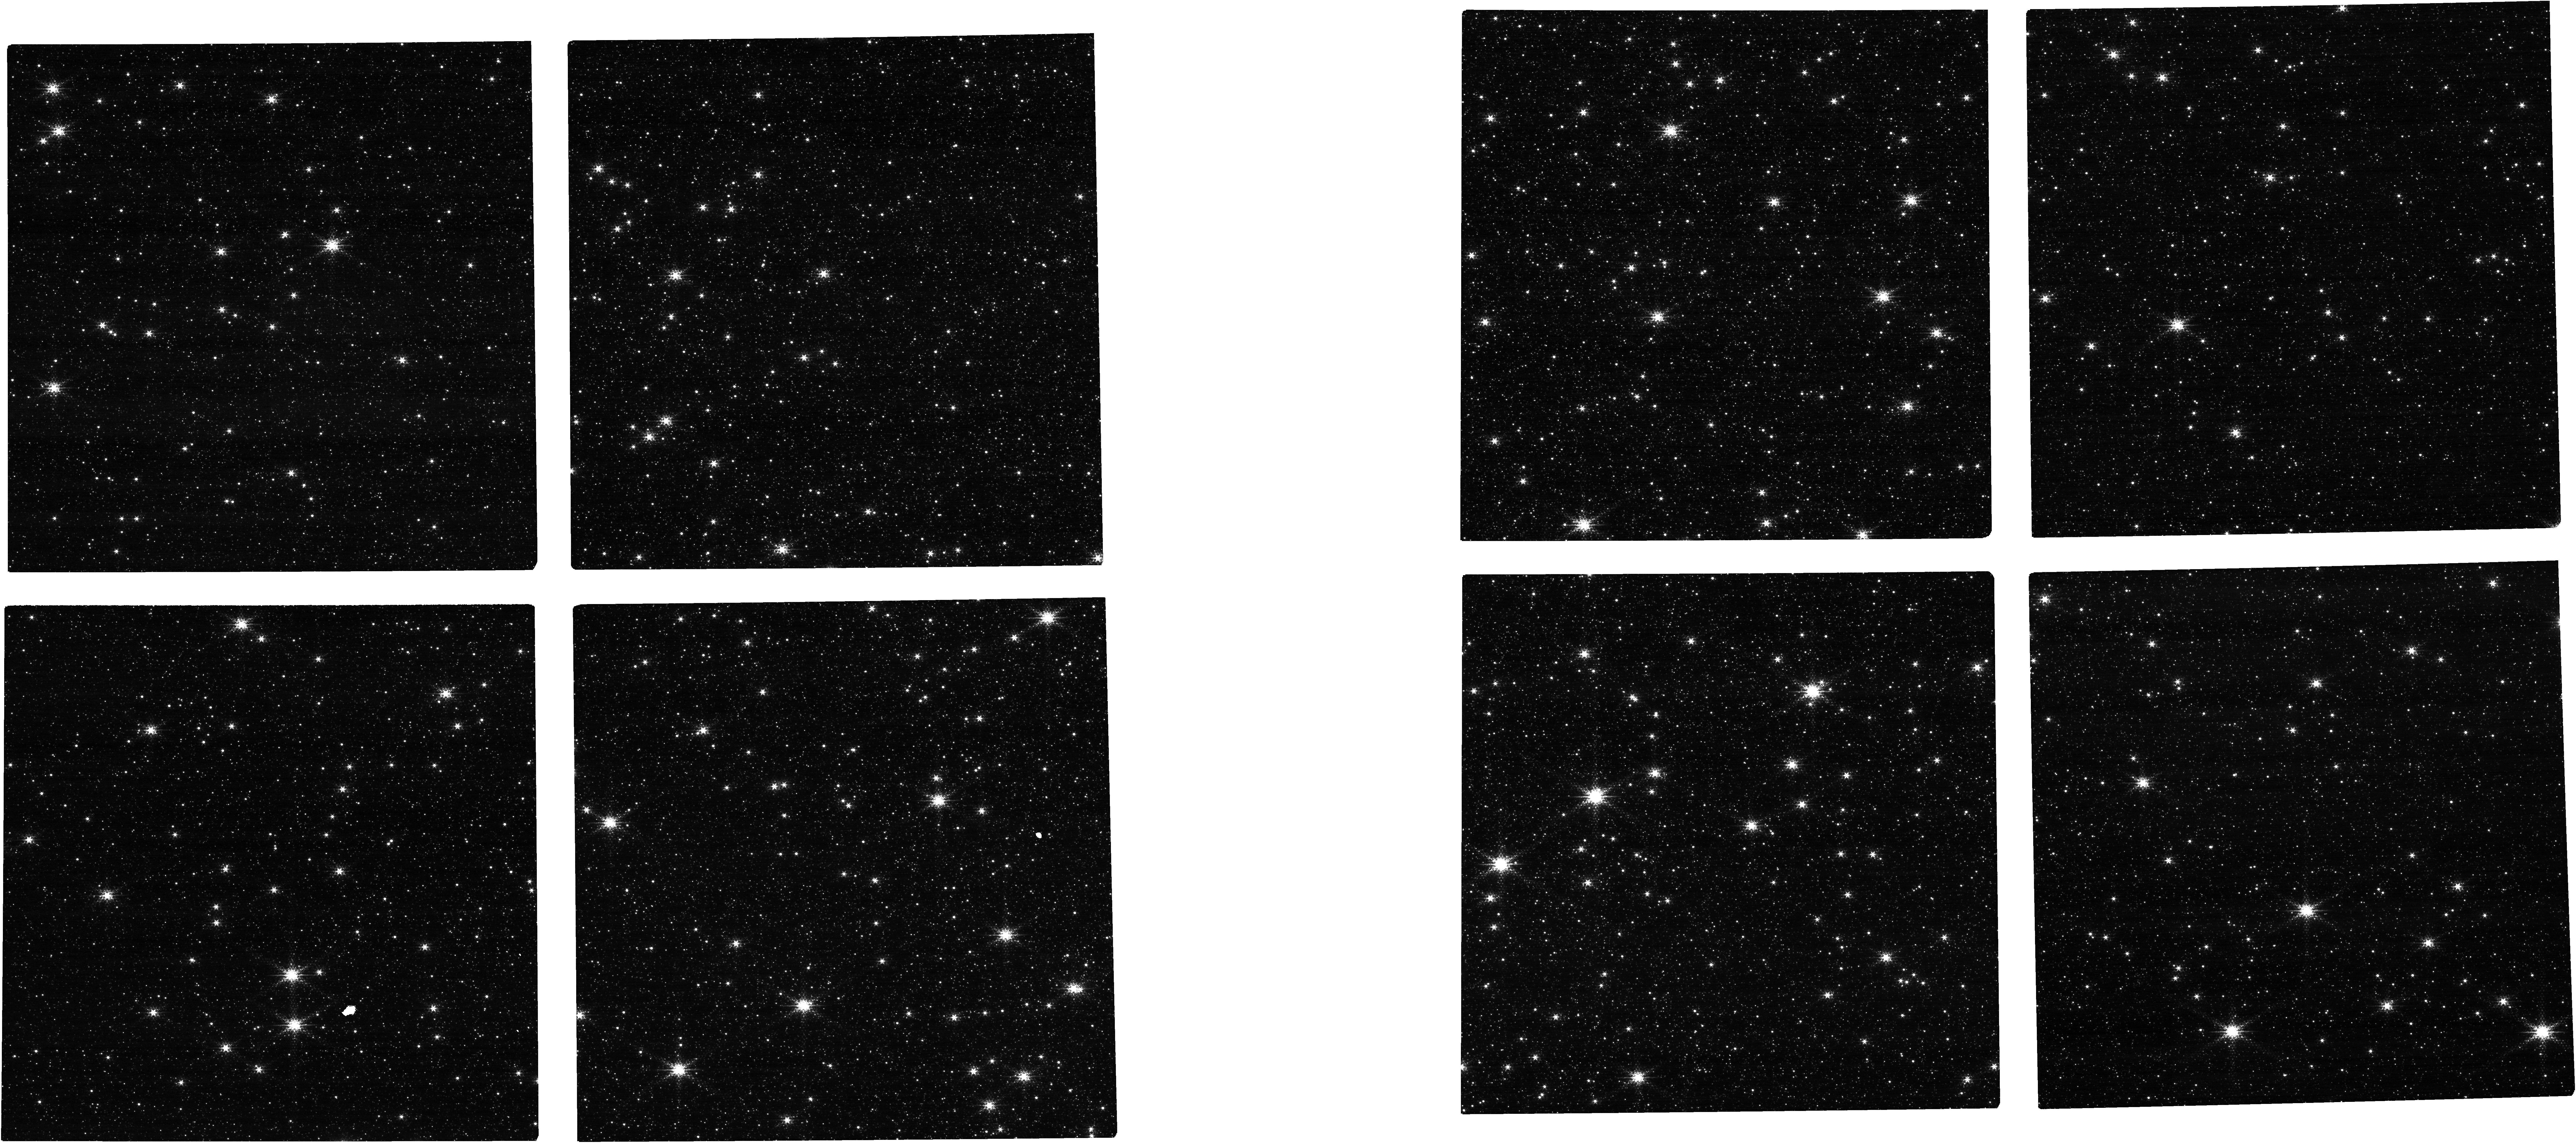
Target: NGC-5139
Instrument: NIRCAM
Filter: F212N
Exposure: 4 min
Observation ID: jw06632-o005_t001_nircam_clear-f212n

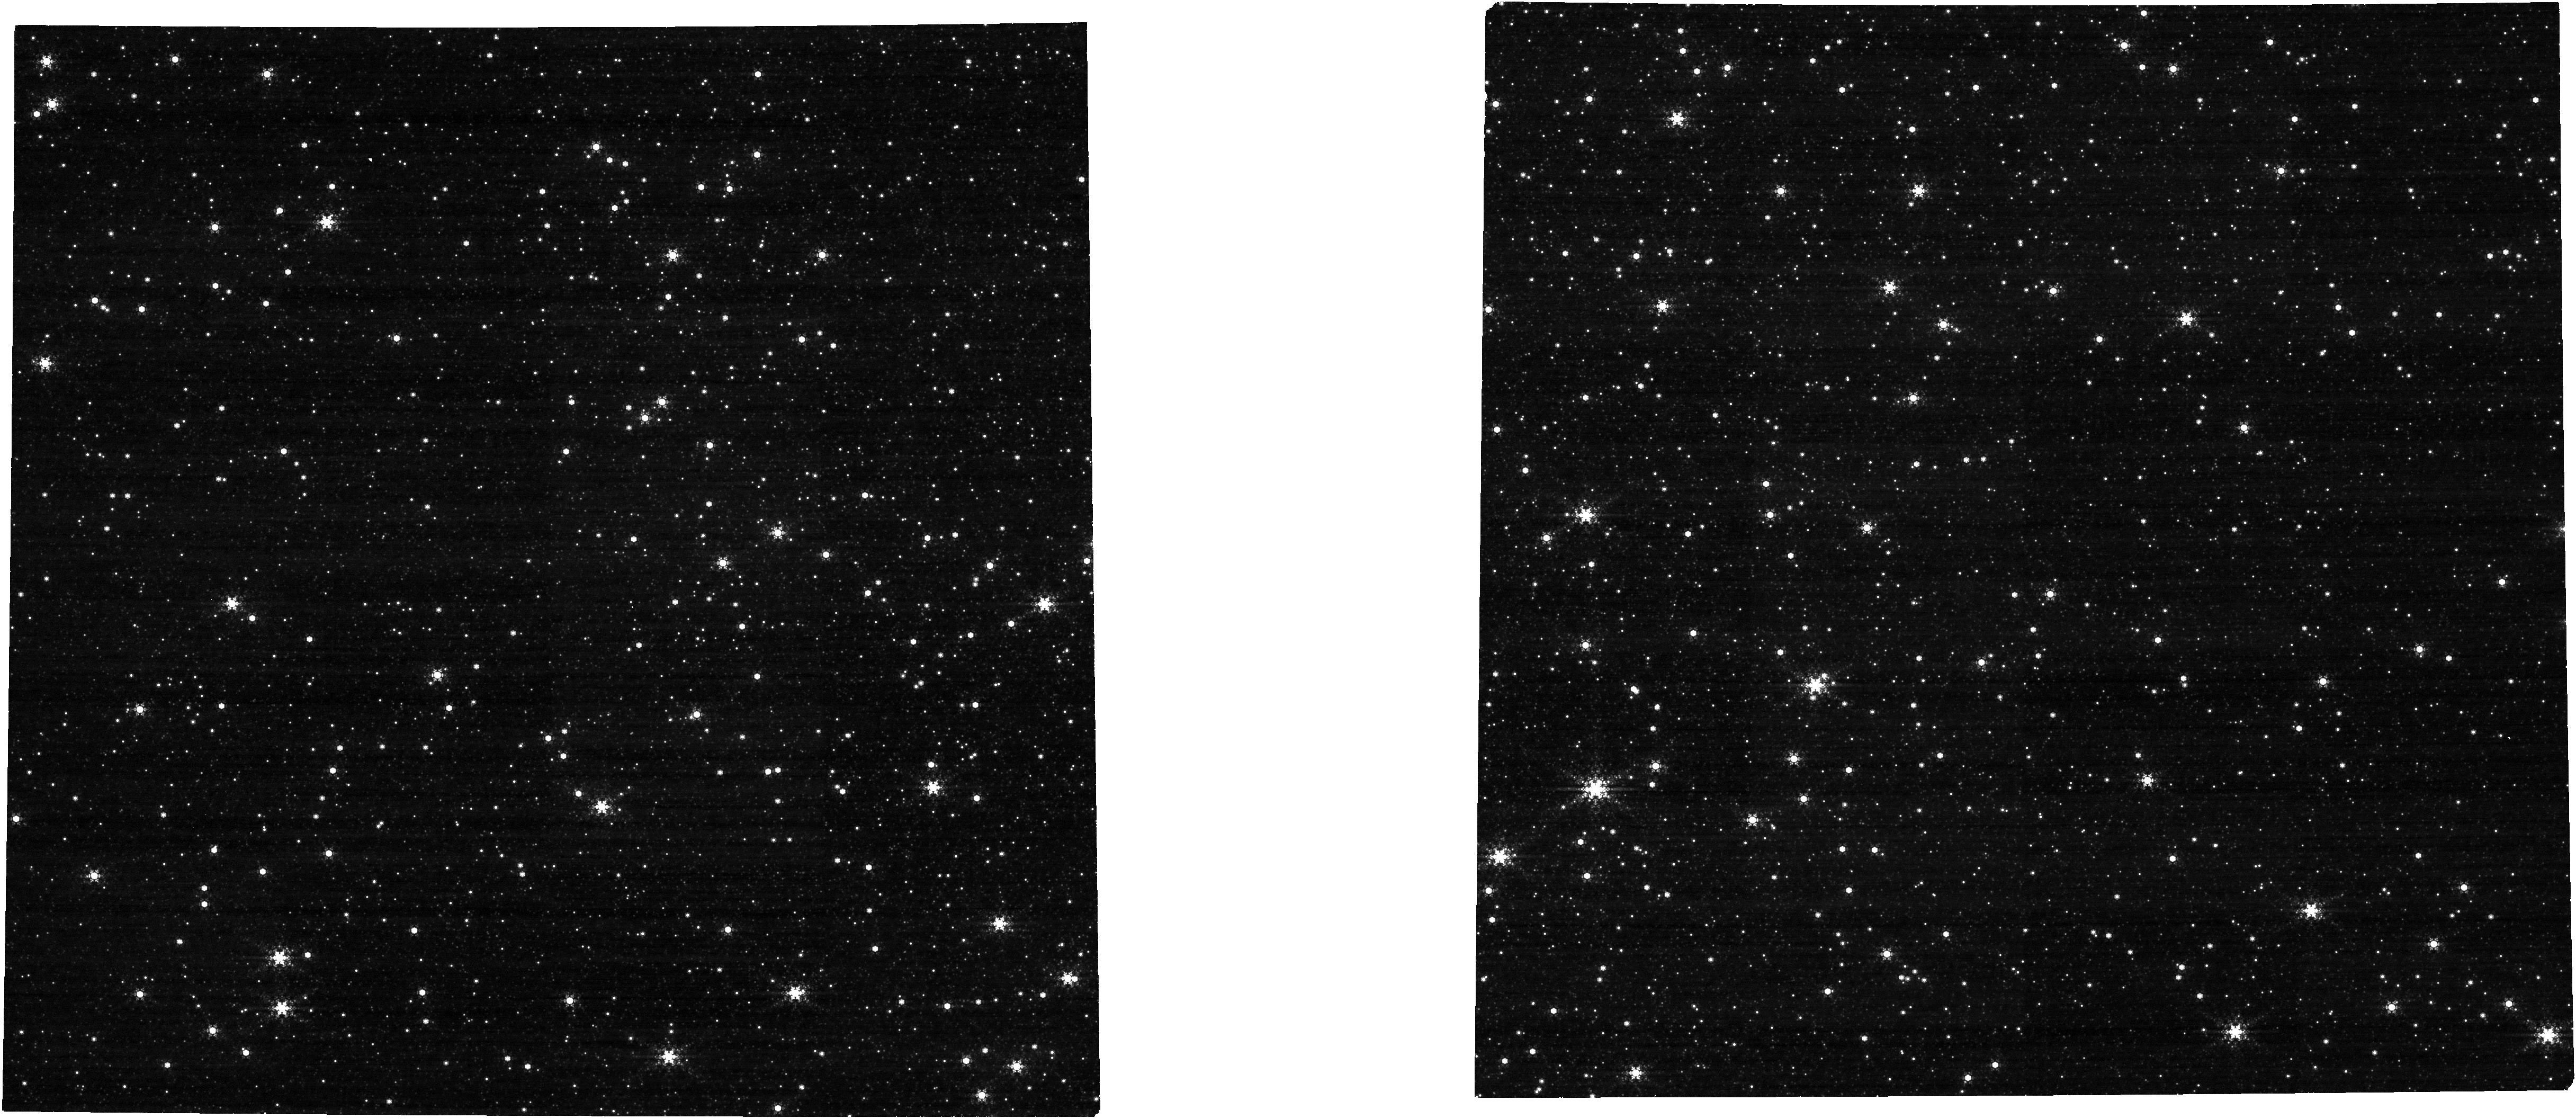
Target: NGC-5139
Instrument: NIRCAM
Filter: F444W+F470N
Exposure: 4 min
Observation ID: jw06632-o005_t001_nircam_f444w-f470n

NRC-CAL-323: NIRCam Persistence Characterization (PI: Brooks, Brian)

This program characterizes the NIRCam persistence (latent images) and checks for changes since the Cycle 1 calibration persistence analysis. This is a continuation from Cycle 1 calibration, which is to revisit and observe a rich stellar field, Omega Cen (NGC-5139), with a long enough exposure time to probe a wide range of over-saturation levels. This is followed by a series of darks and a final short dithered sequence in a narrow-band filter to recover the source photometry. The illumination exposure is preceded by a series of dark integrations, providing a baseline measure of the dark and noise floor to verify that no persistence from previous observations has been imprinted on the detector. The length of this preliminary dark can be shortened if scheduling can guarantee that the detector has not been exposed in the previous ~10,000 seconds. The dark has to be taken 'on site,' i.e., after the target has been acquired. This is necessary to prevent spurious exposure to bright sources during the telescope slew and target acquisition maneuver. This calibration program may change in response to system developments and the final Cycle 3 science program.